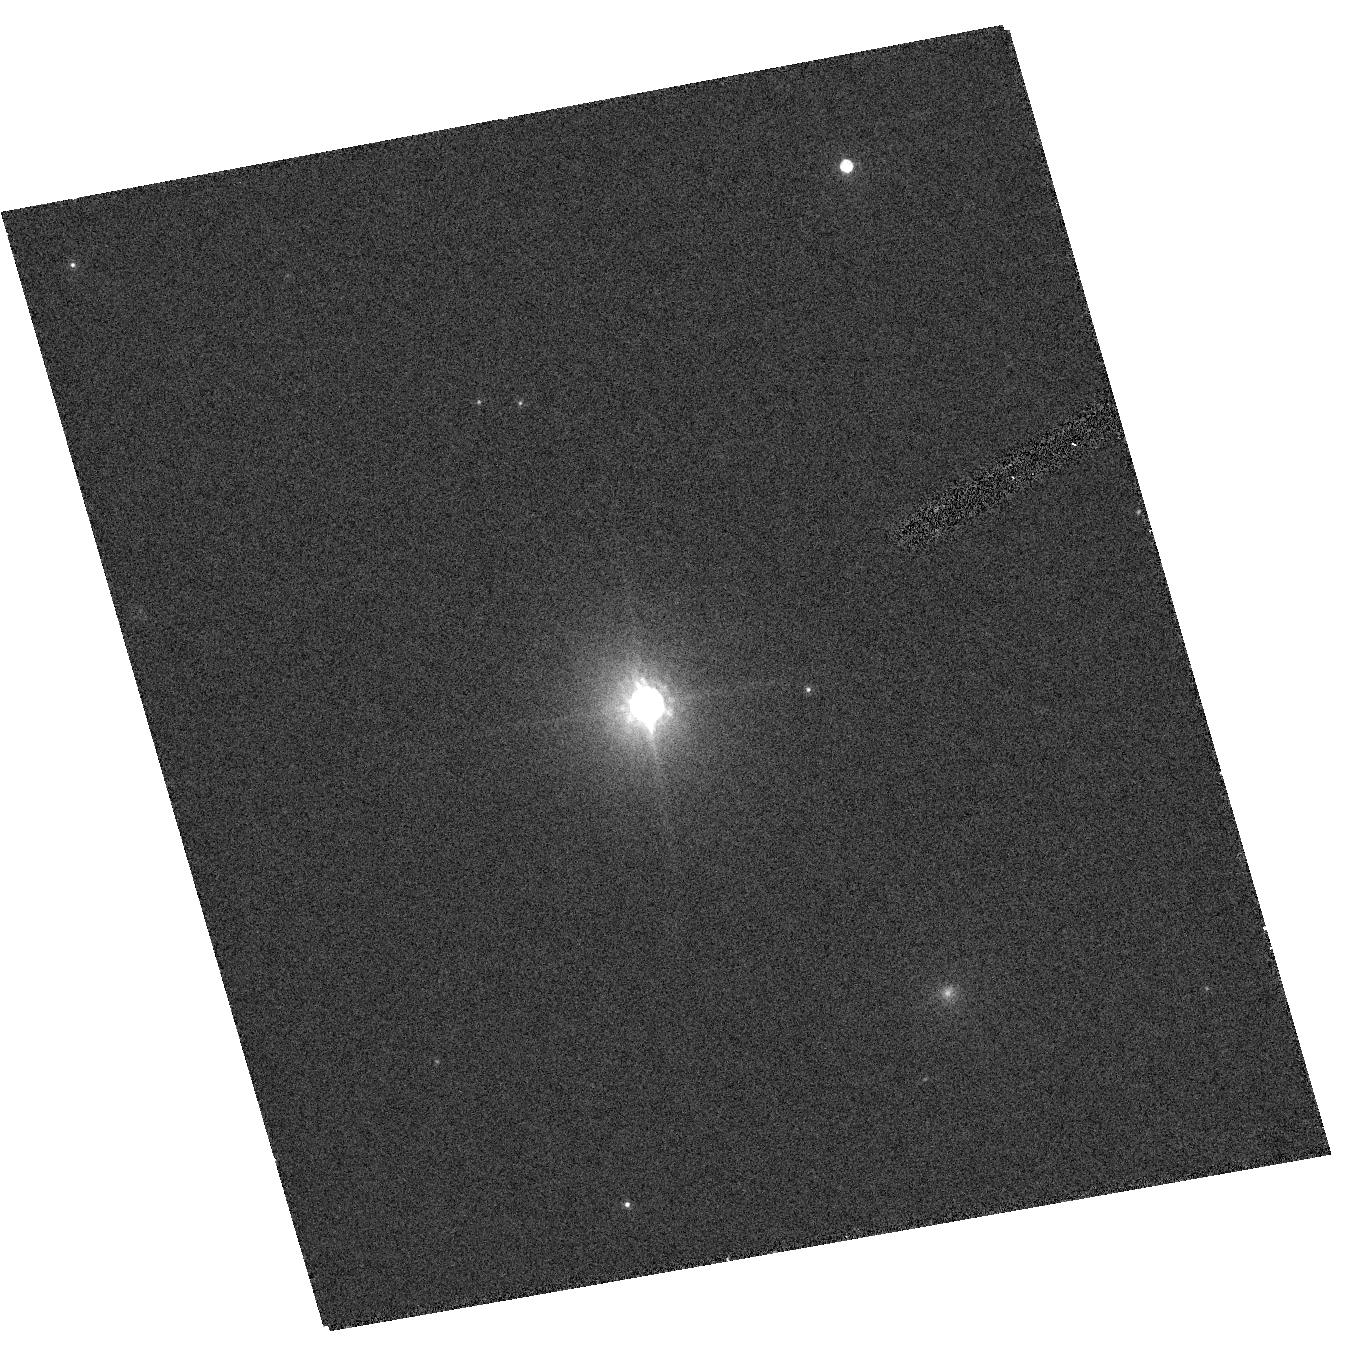
Target: CTIO-USCO66
Instrument: ACS/HRC
Filter: F850LP
Exposure: 7 min
Observation ID: hst_9853_24_acs_hrc_f850lp_j8qo24

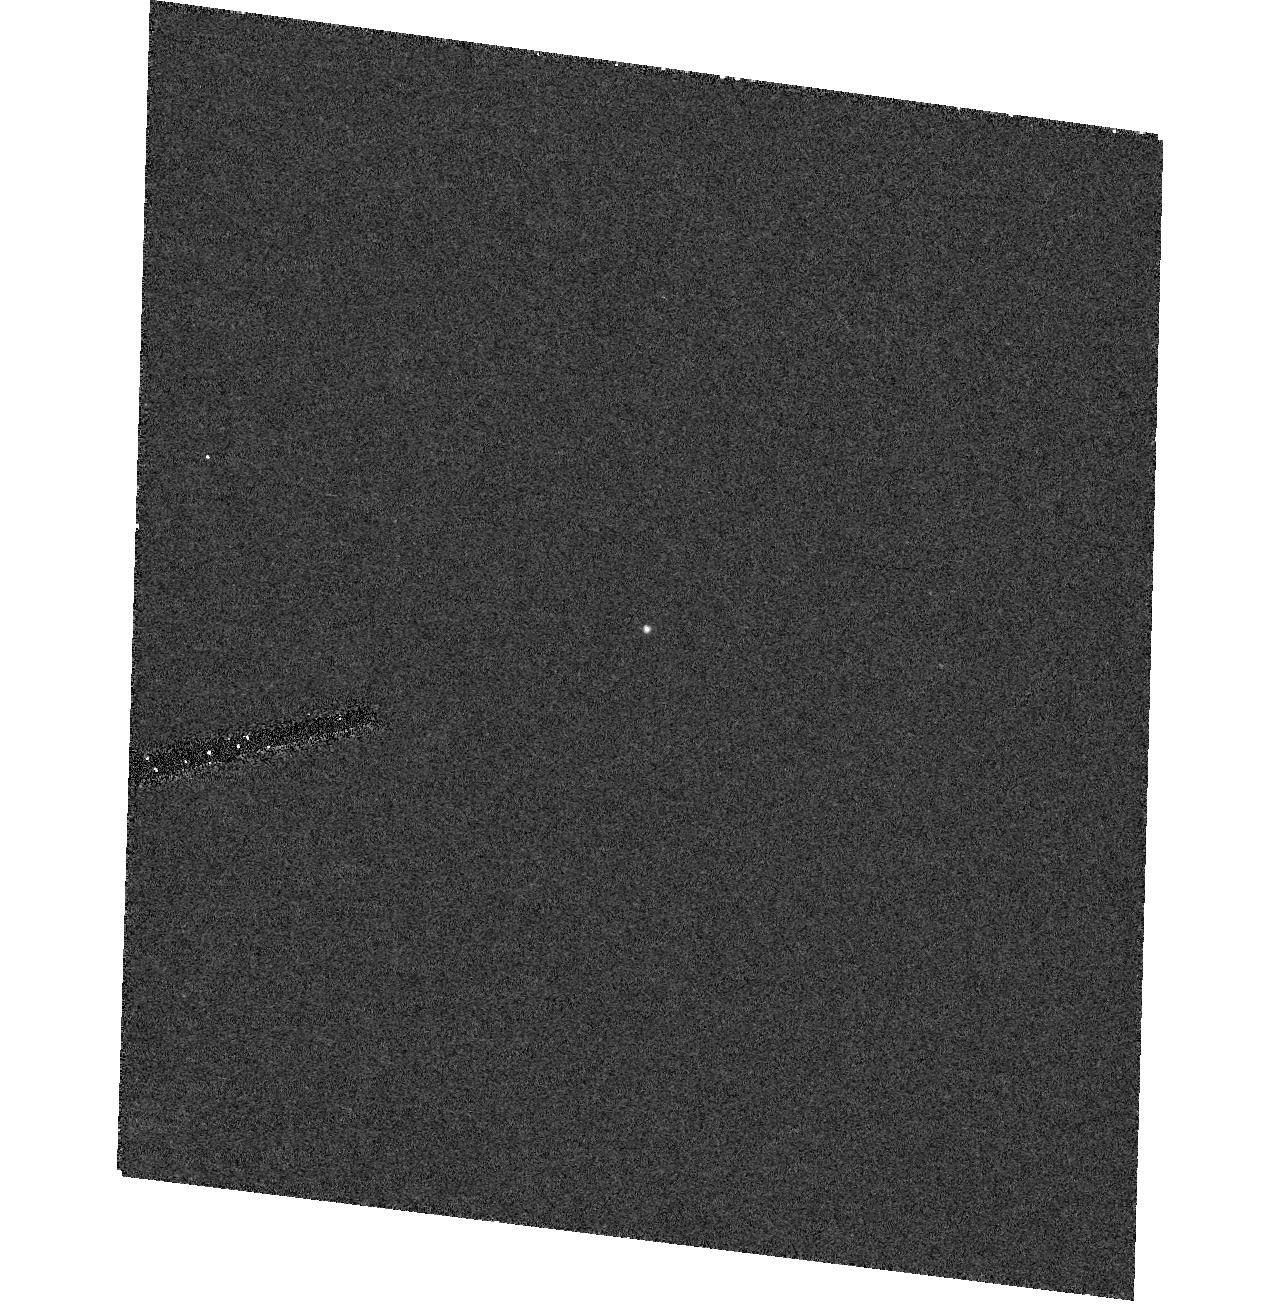
Target: CFHT-TAU2
Instrument: ACS/HRC
Filter: F555W
Exposure: 17 min
Observation ID: hst_9853_18_acs_hrc_f555w_j8qo18

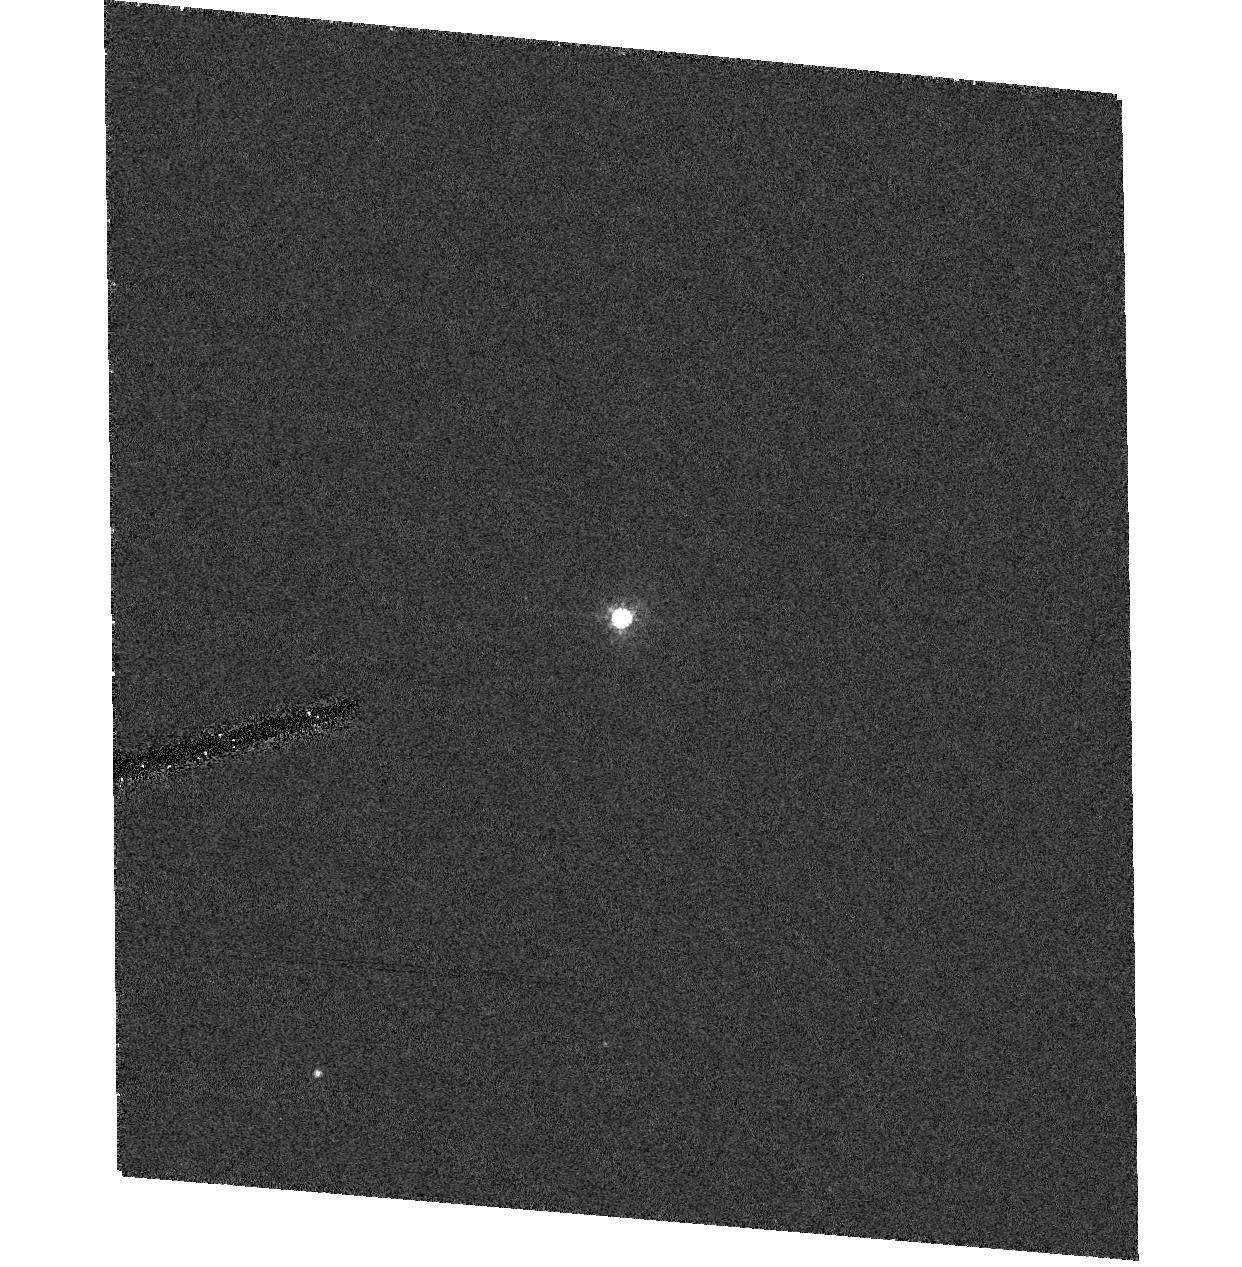
Target: GM-TAU
Instrument: ACS/HRC
Filter: F555W
Exposure: 12 min
Observation ID: hst_9853_01_acs_hrc_f555w_j8qo01

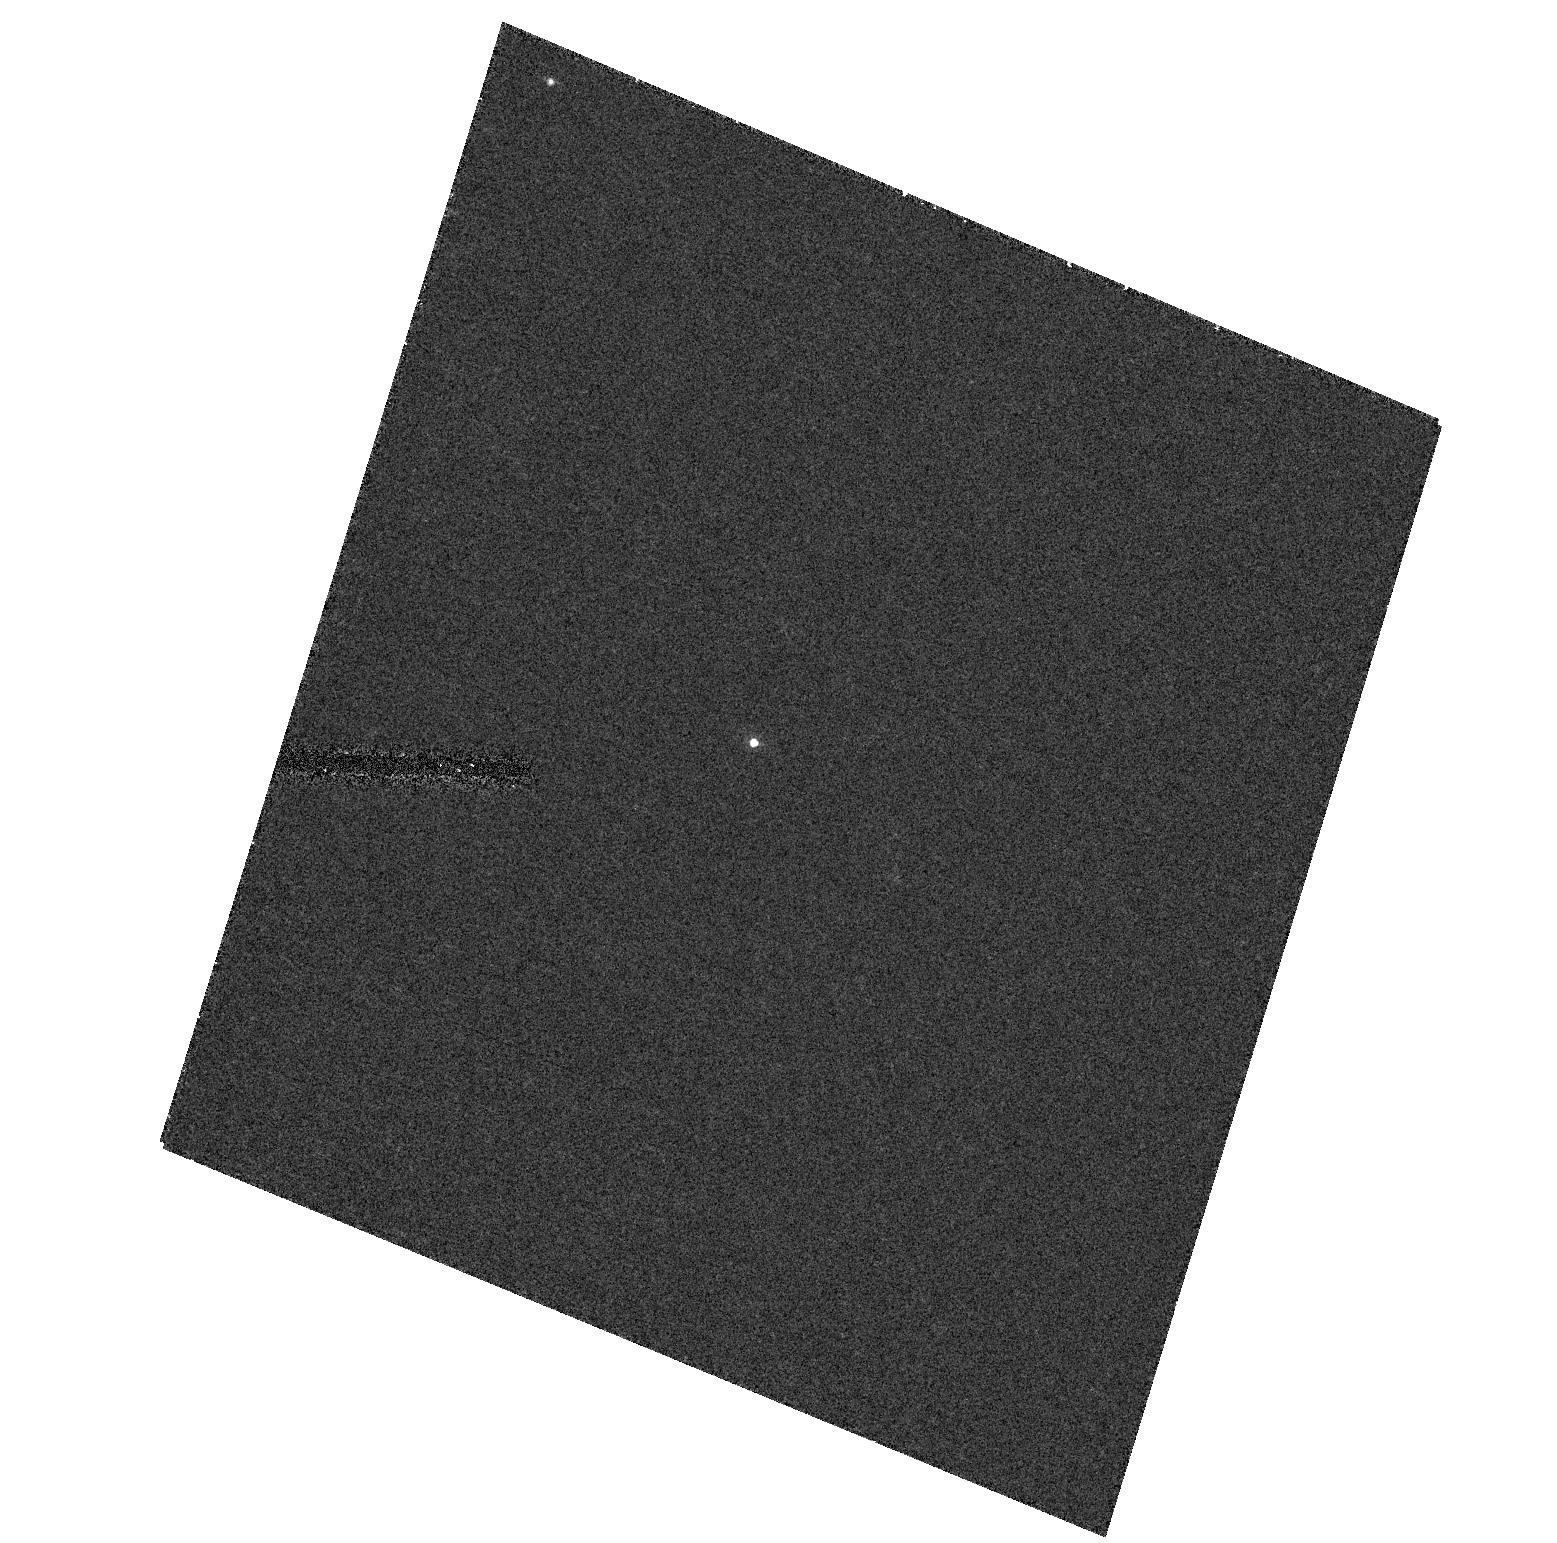
Target: KPNO-TAU2
Instrument: ACS/HRC
Filter: F555W
Exposure: 17 min
Observation ID: hst_9853_04_acs_hrc_f555w_j8qo04

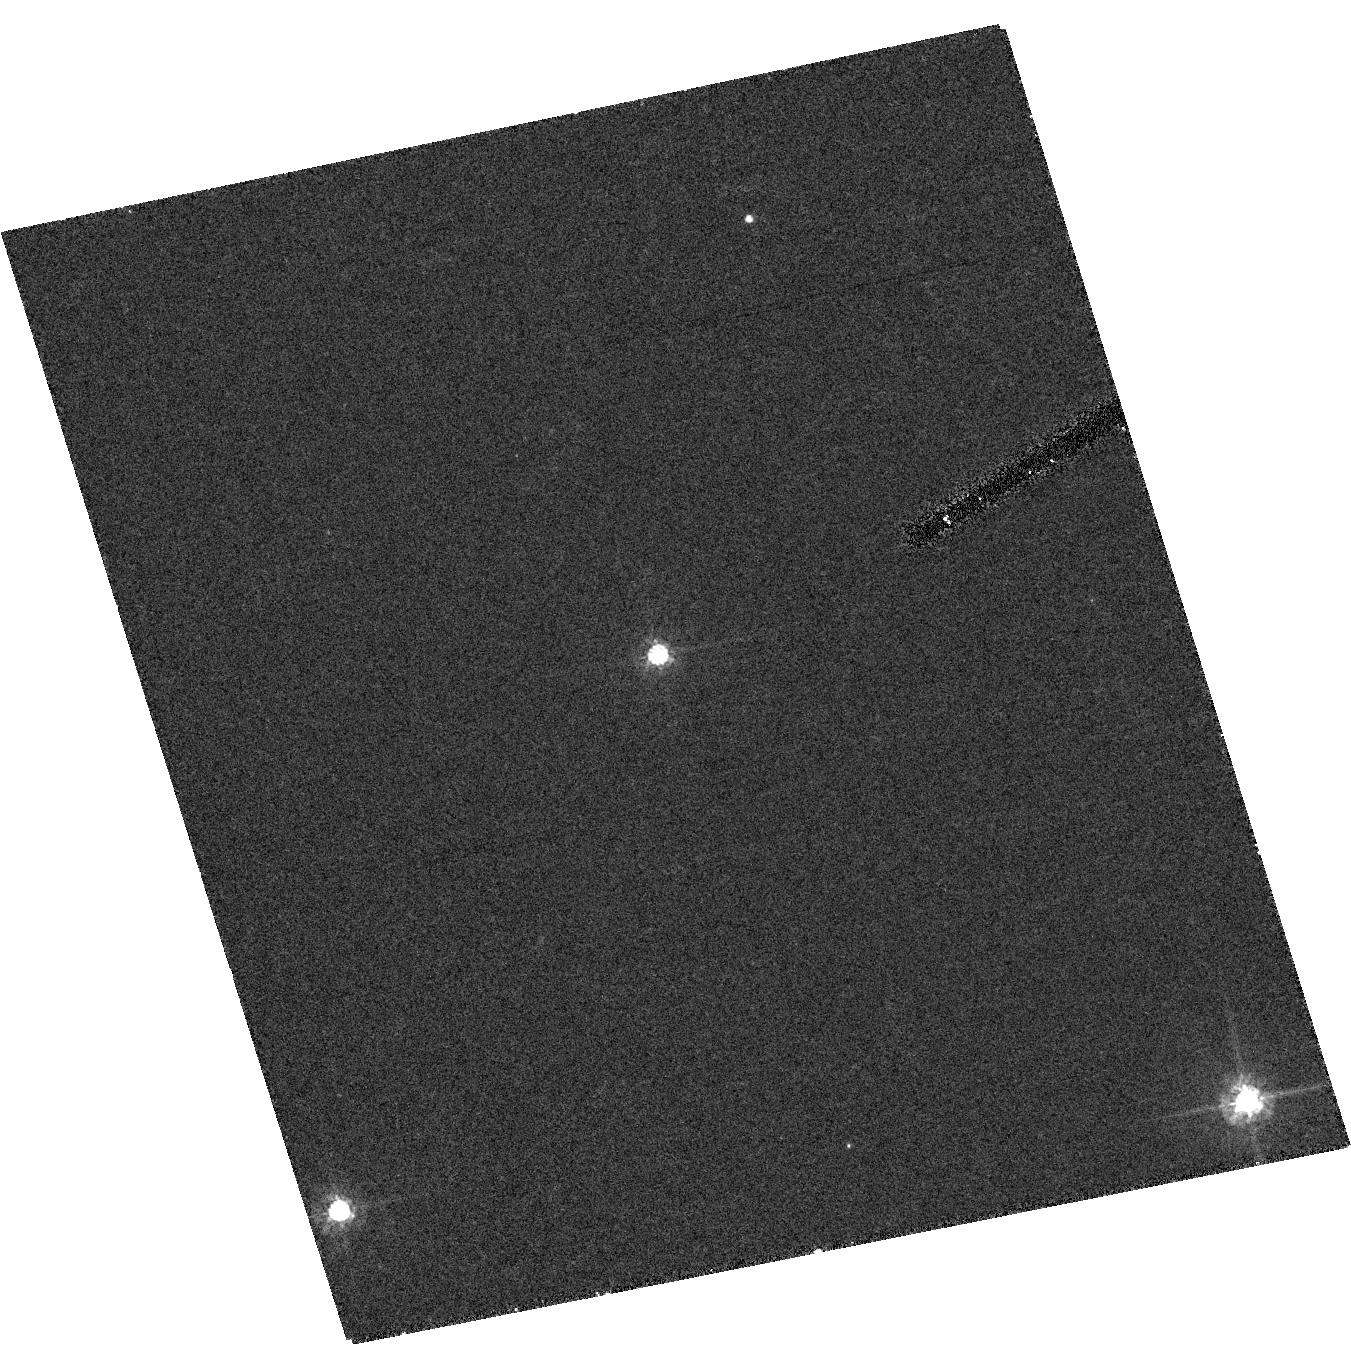
Target: CTIO-USCO112
Instrument: ACS/HRC
Filter: F555W
Exposure: 17 min
Observation ID: hst_9853_29_acs_hrc_f555w_j8qo29

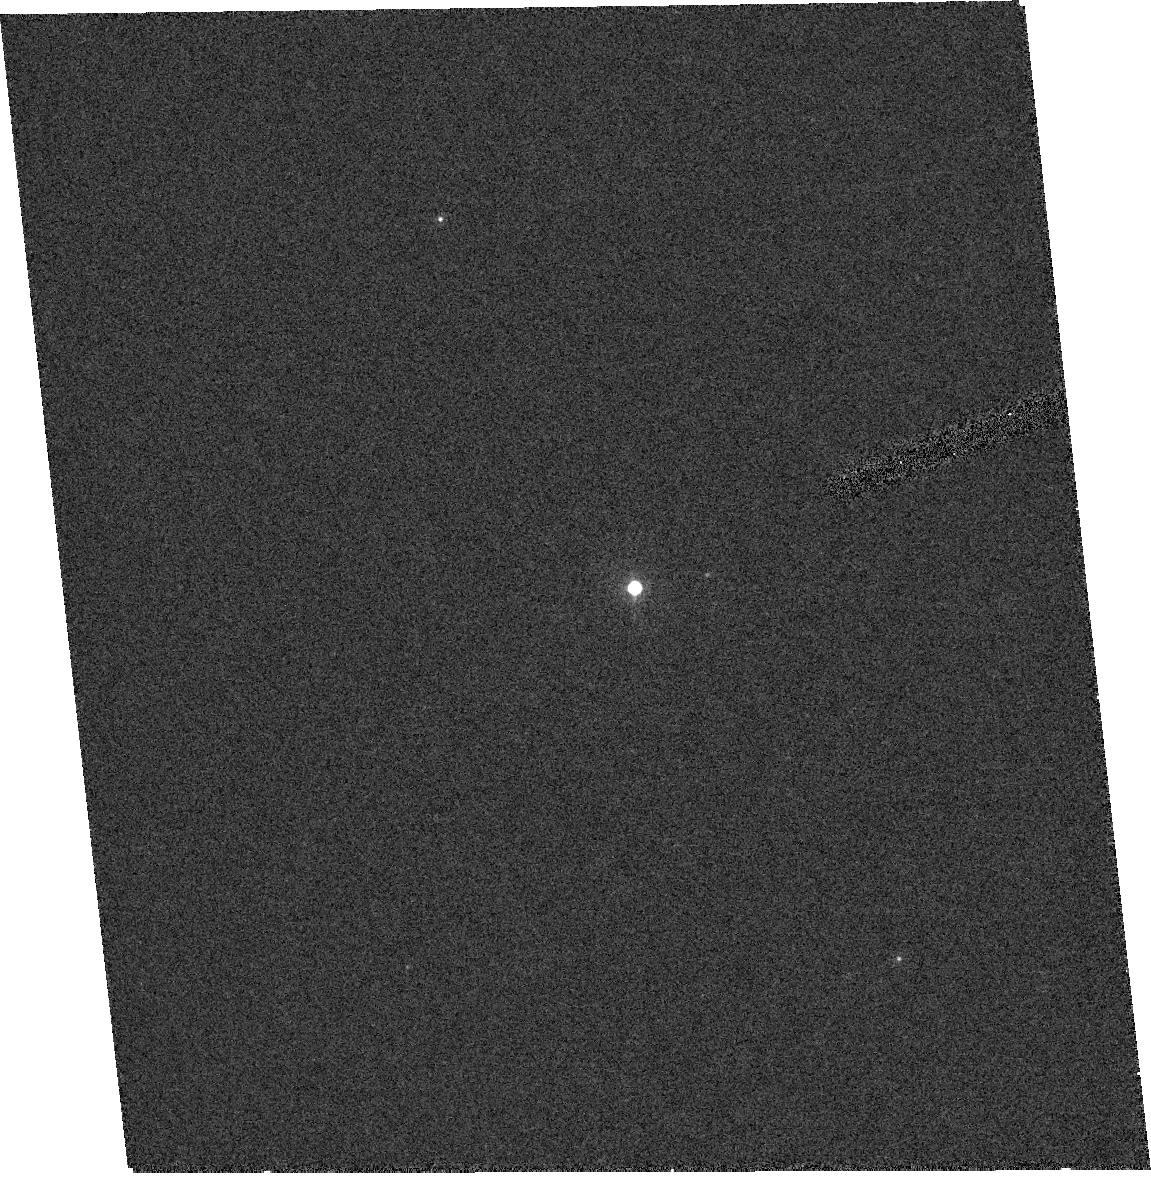
Target: KPNO-TAU9
Instrument: ACS/HRC
Filter: F850LP
Exposure: 7 min
Observation ID: hst_9853_11_acs_hrc_f850lp_j8qo11

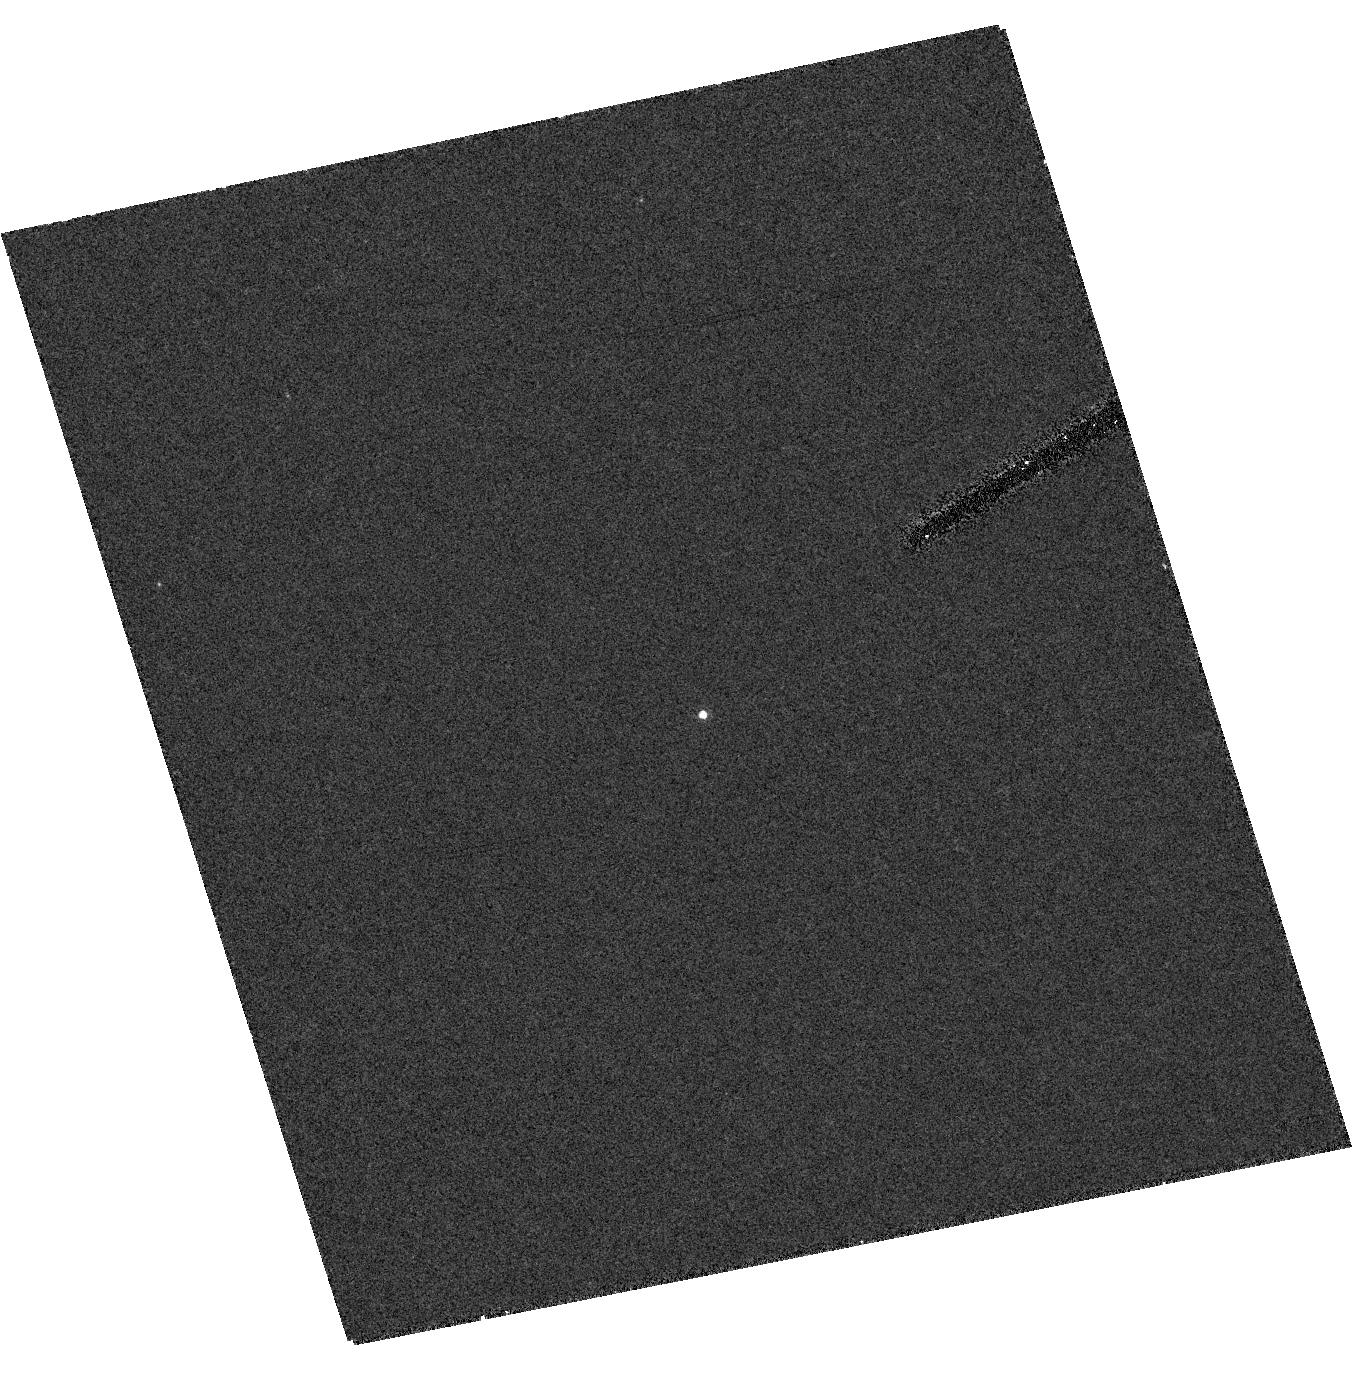
Target: CTIO-USCO130
Instrument: ACS/HRC
Filter: F555W
Exposure: 17 min
Observation ID: hst_9853_31_acs_hrc_f555w_j8qo31

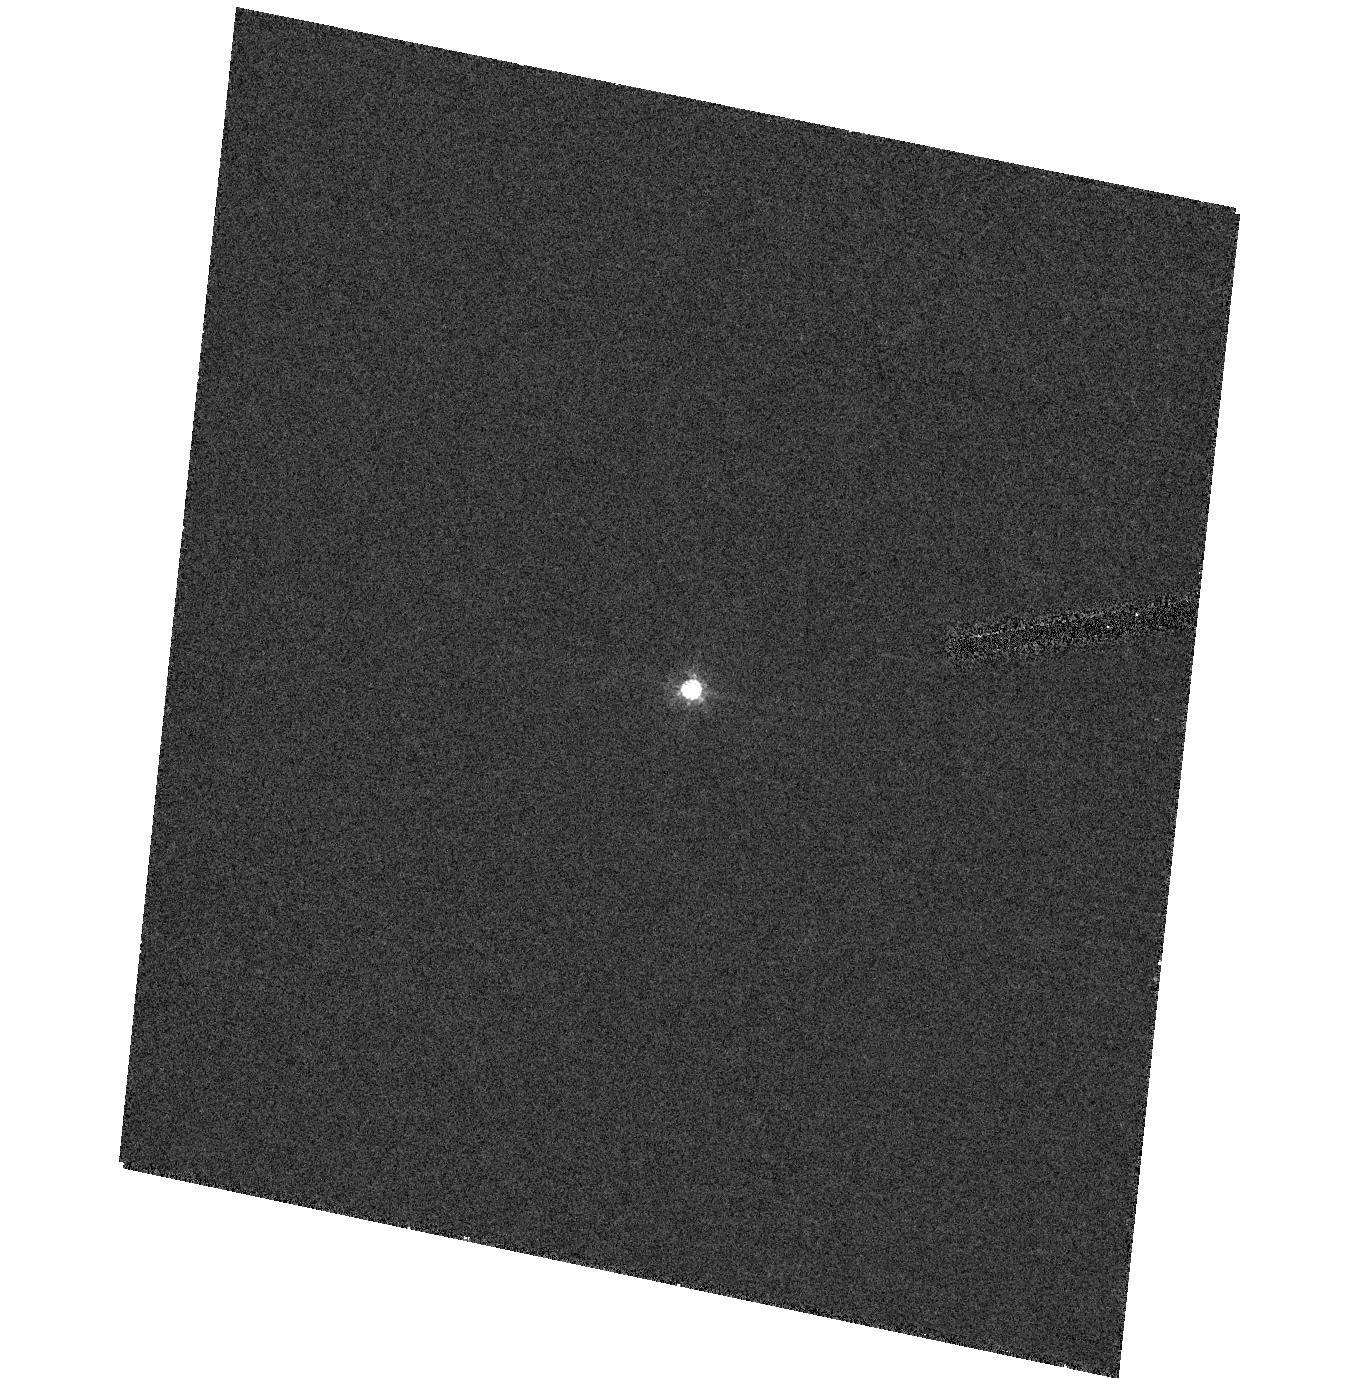
Target: MHO-TAU5
Instrument: ACS/HRC
Filter: F555W
Exposure: 12 min
Observation ID: hst_9853_15_acs_hrc_f555w_j8qo15

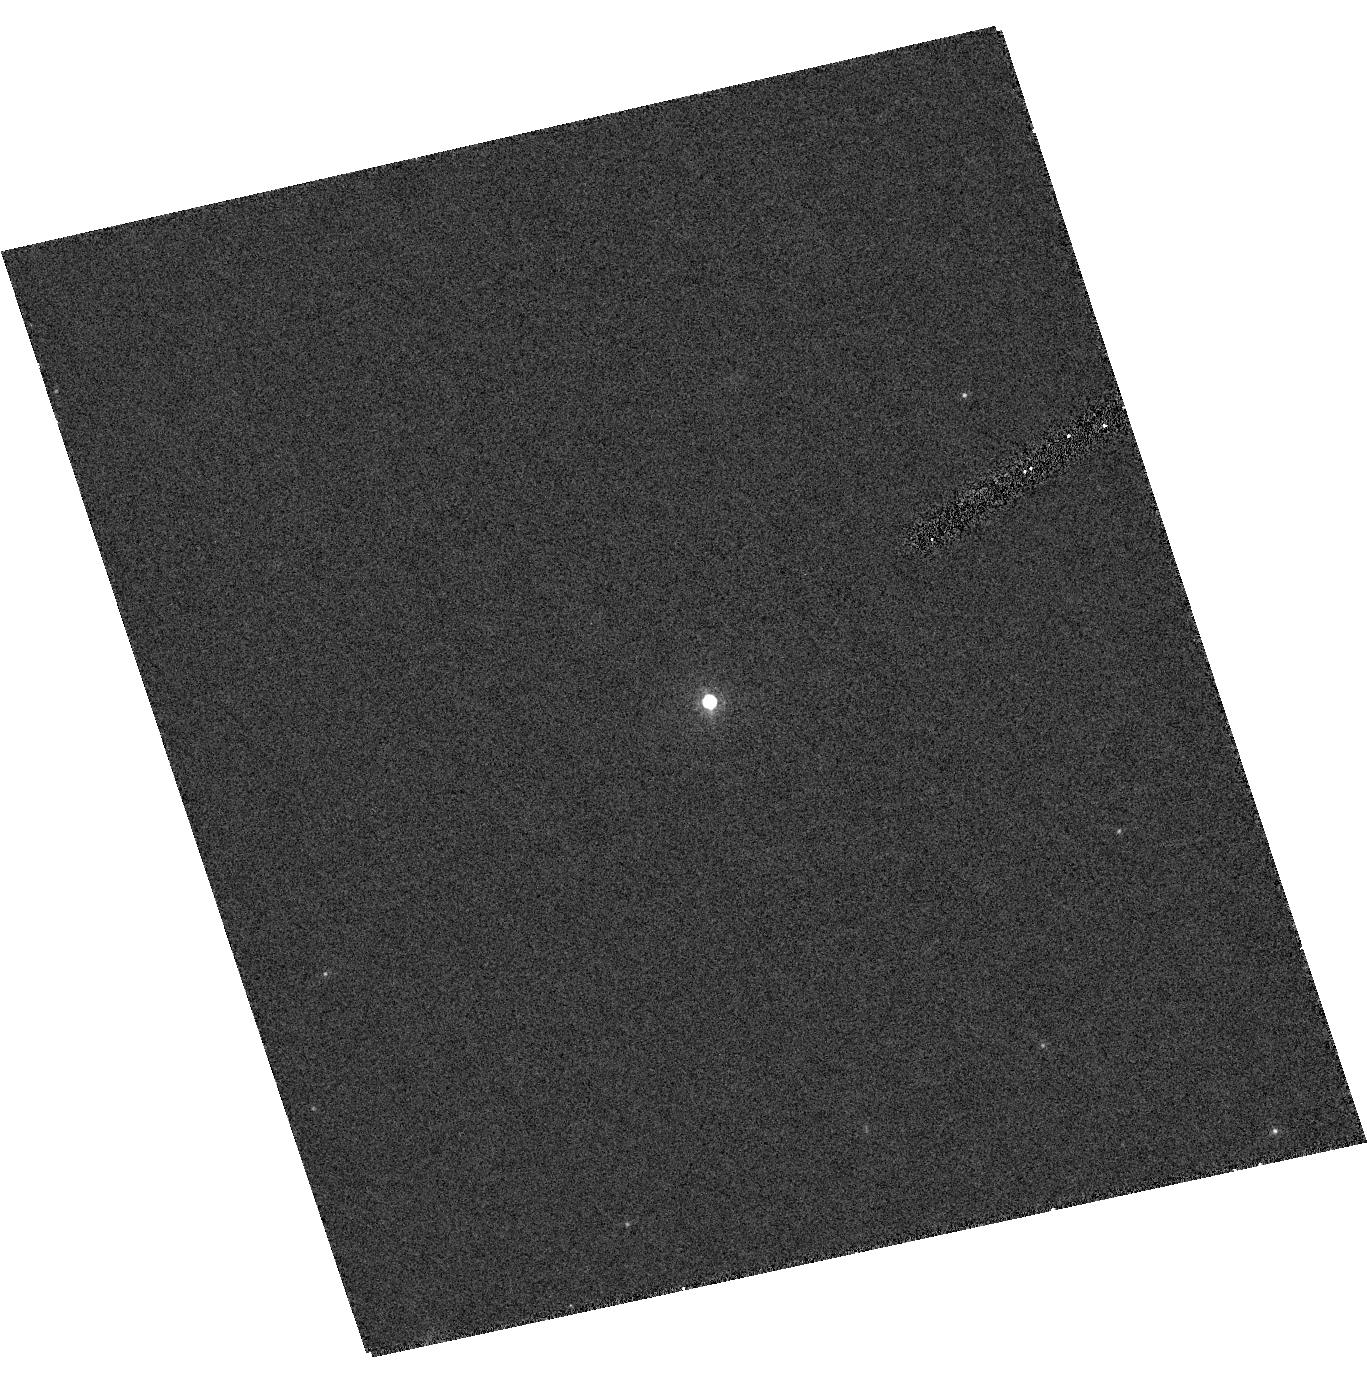
Target: CTIO-USCO137
Instrument: ACS/HRC
Filter: F850LP
Exposure: 7 min
Observation ID: hst_9853_34_acs_hrc_f850lp_j8qo34

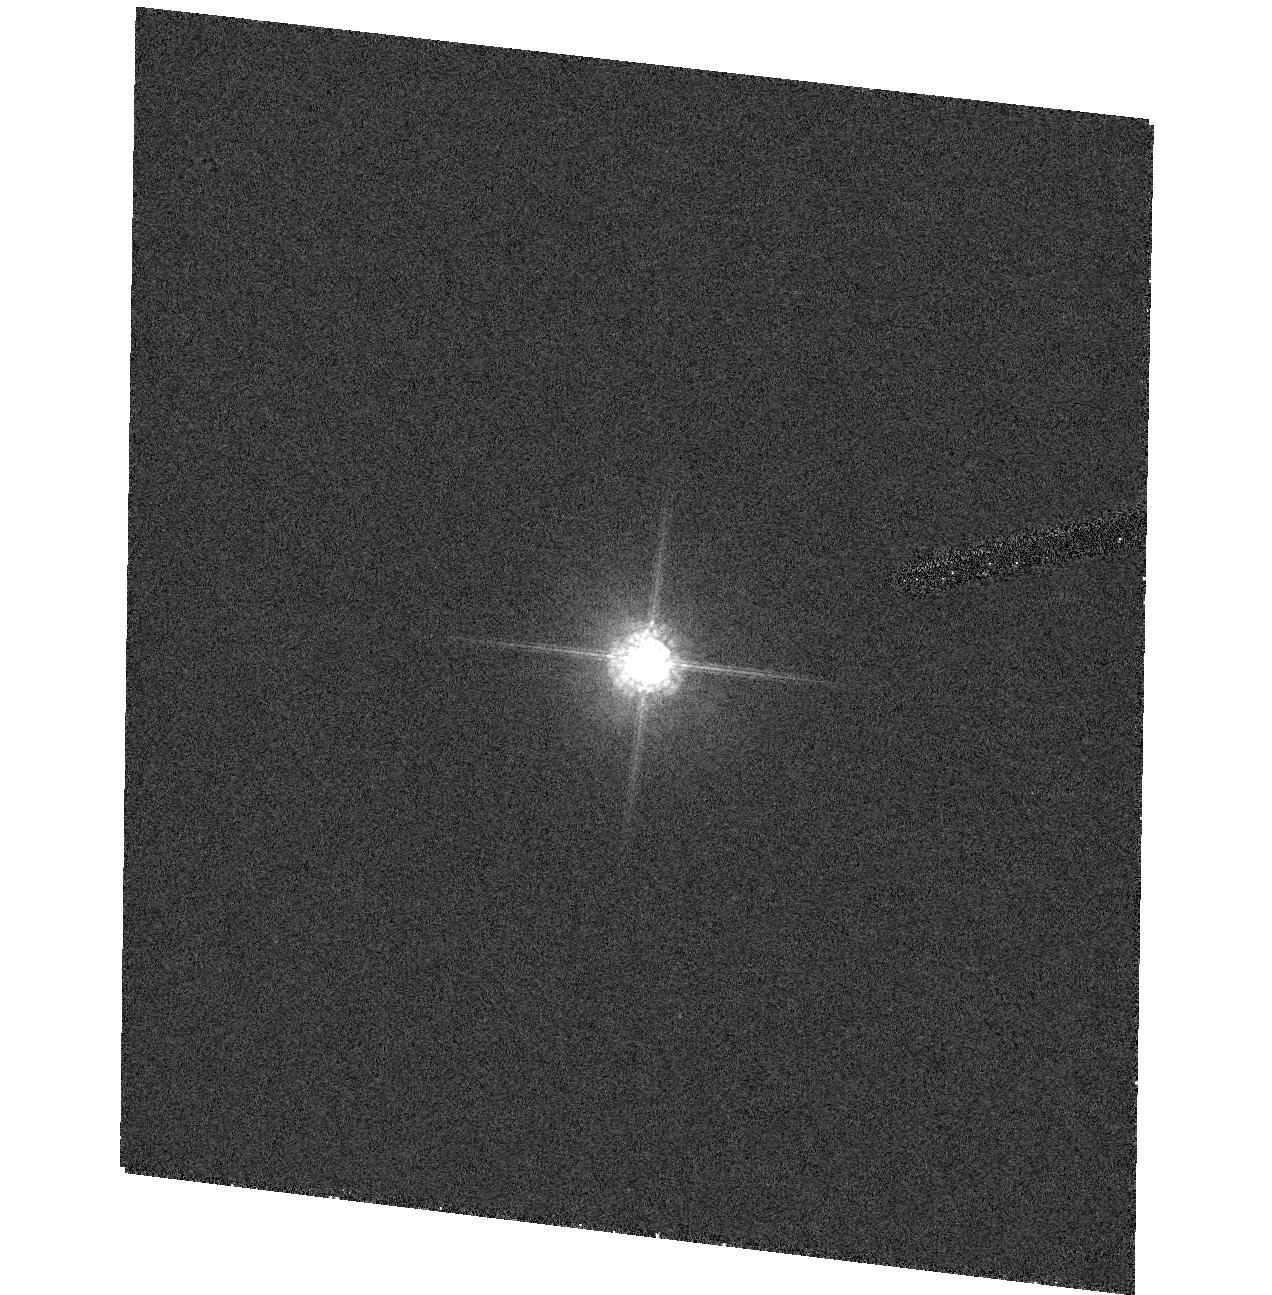
Target: MHO-TAU8
Instrument: ACS/HRC
Filter: F775W
Exposure: 11 min
Observation ID: hst_9853_16_acs_hrc_f775w_j8qo16

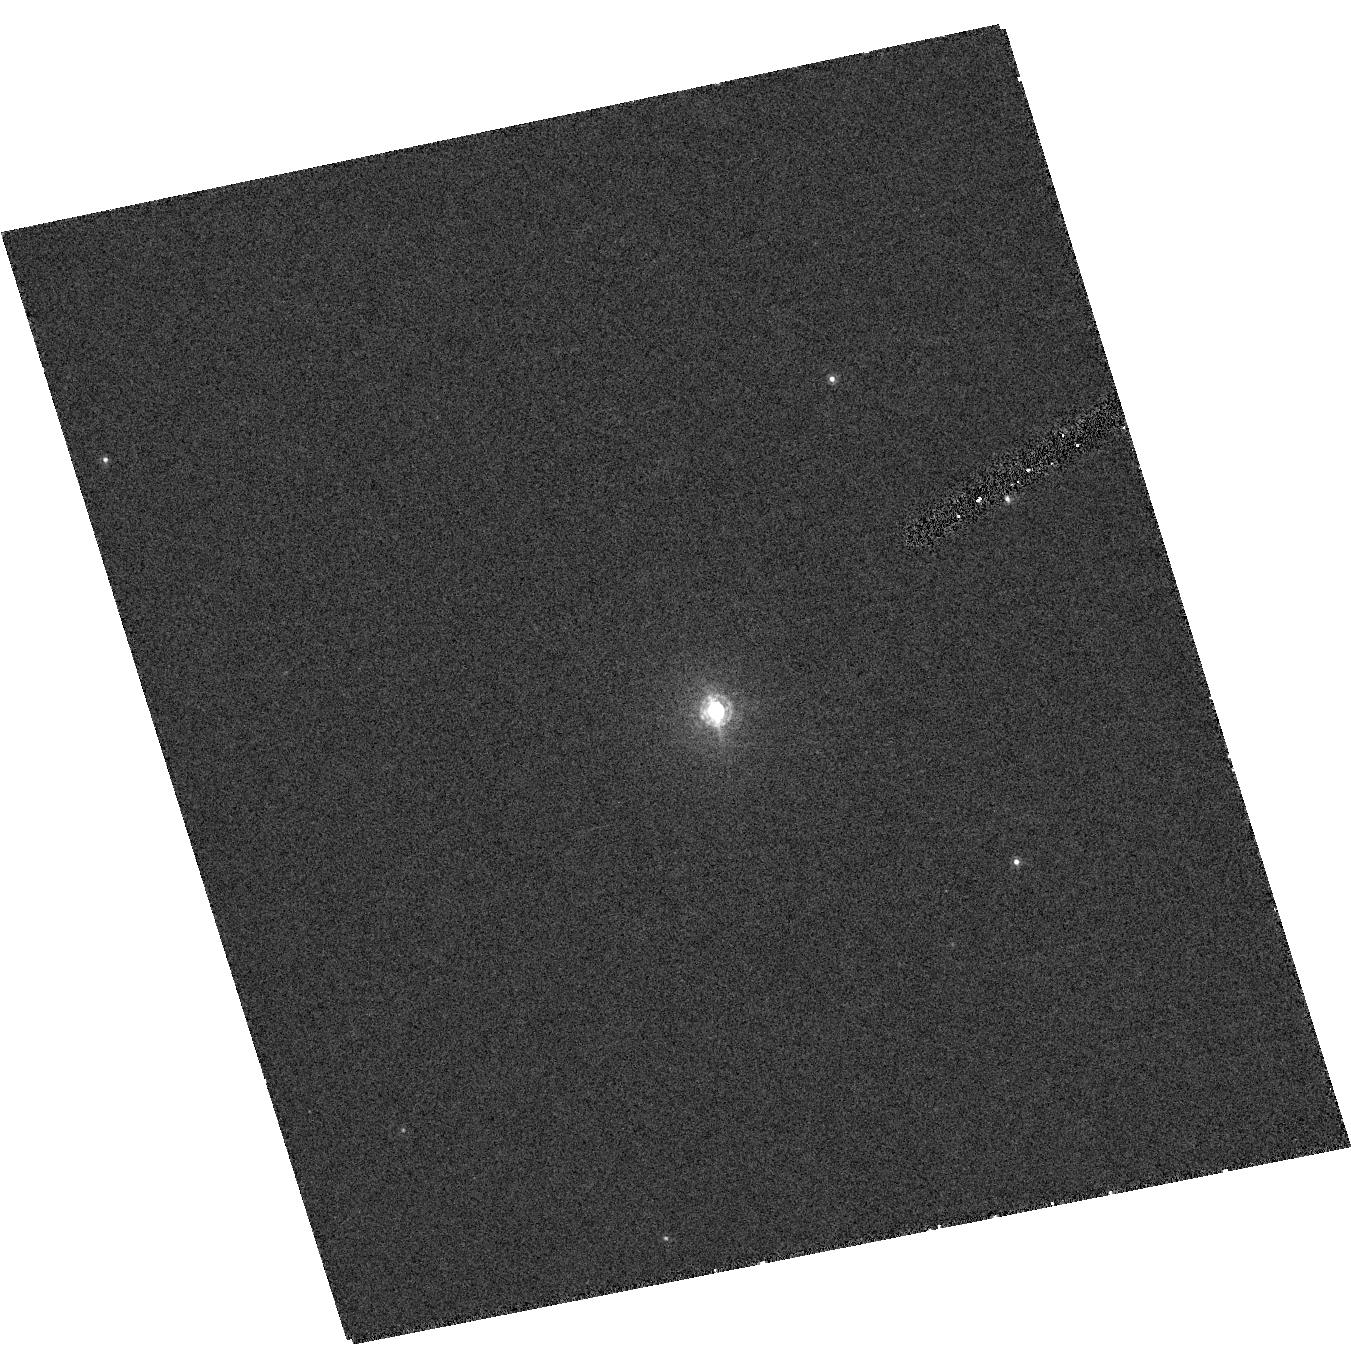
Target: CTIO-USCO128
Instrument: ACS/HRC
Filter: F850LP
Exposure: 7 min
Observation ID: hst_9853_30_acs_hrc_f850lp_j8qo30

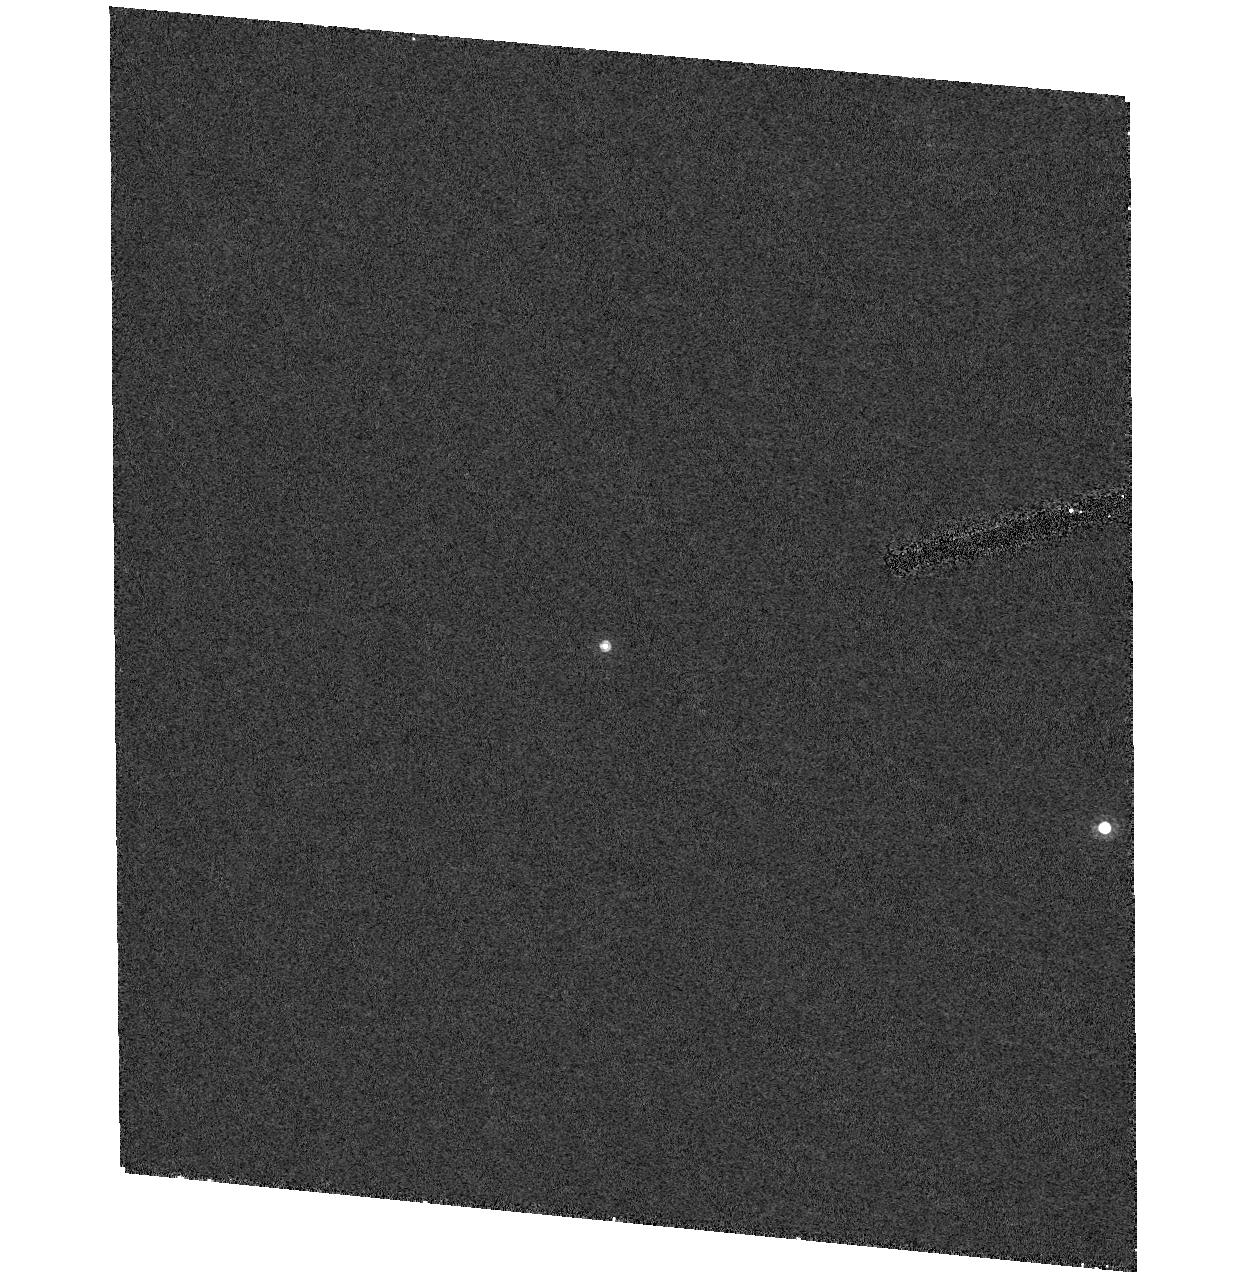
Target: KPNO-TAU12
Instrument: ACS/HRC
Filter: F775W
Exposure: 10 min
Observation ID: hst_9853_12_acs_hrc_f775w_j8qo12

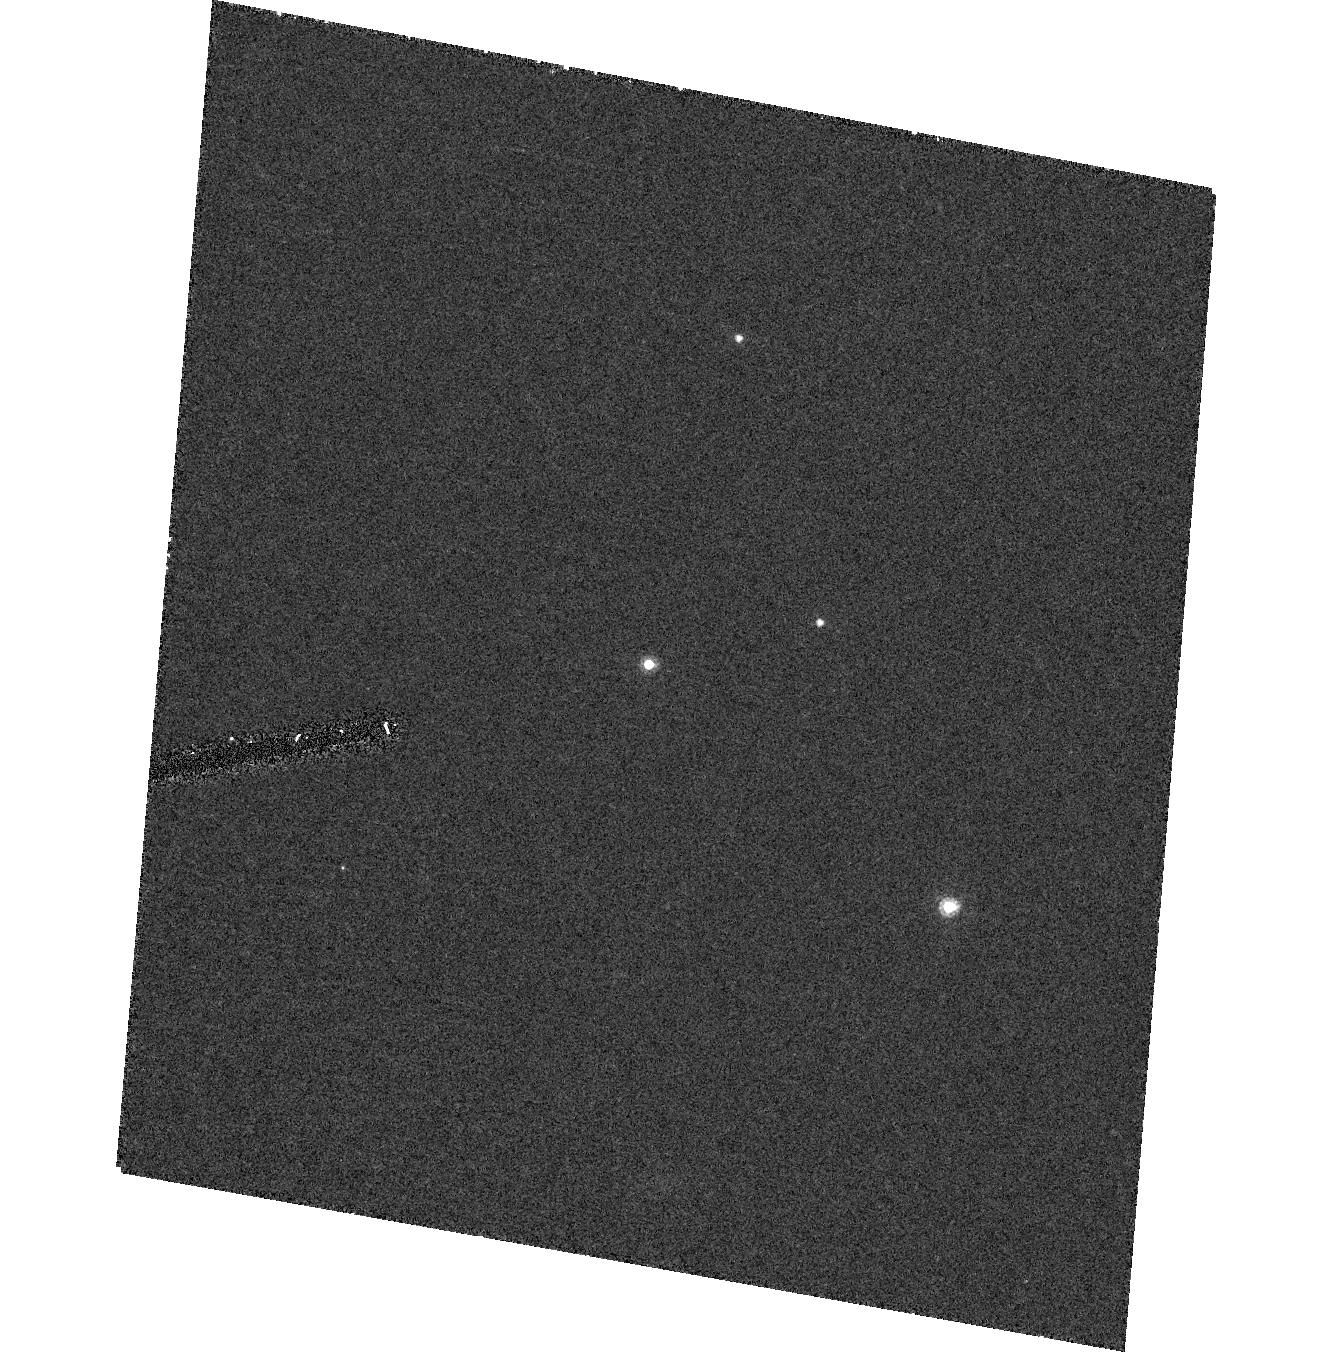
Target: KPNO-TAU3
Instrument: ACS/HRC
Filter: F555W
Exposure: 17 min
Observation ID: hst_9853_05_acs_hrc_f555w_j8qo05

A Search for Young Binary Brown Dwarfs: Constraining Formation Scenarios and Masses Through Multiplicity (PI: White, Russel J)

We propose to use the Advanced Camera for Surveys / High Resolution Camera to conduct a direct imaging multiplicity survey of 34 young brown dwarfs in the nearest regions of recent star formation, the T association Taurus-Auriga and the OB association Upper Scorpius. The determined multiplicity fraction, the separation distribution, and the mass ratio distribution will offer stringent observational contraints on proposed brown dwarf formation scenarios. Moreover, the small semi-major axes of known field and open cluster brown dwarf binaries suggest the exciting possibility of our identifying several very close binaries (< 15 AU). Continued monitoring of these systems would yield, on a decade timescale, the first dynamical mass estimates of T Tauri brown dwarfs. With masses intermediate between those of stars and planets, brown dwarfs offer our best hope of relating the reasonably well understood processes of star formation to the less well understood processes of planet formation.